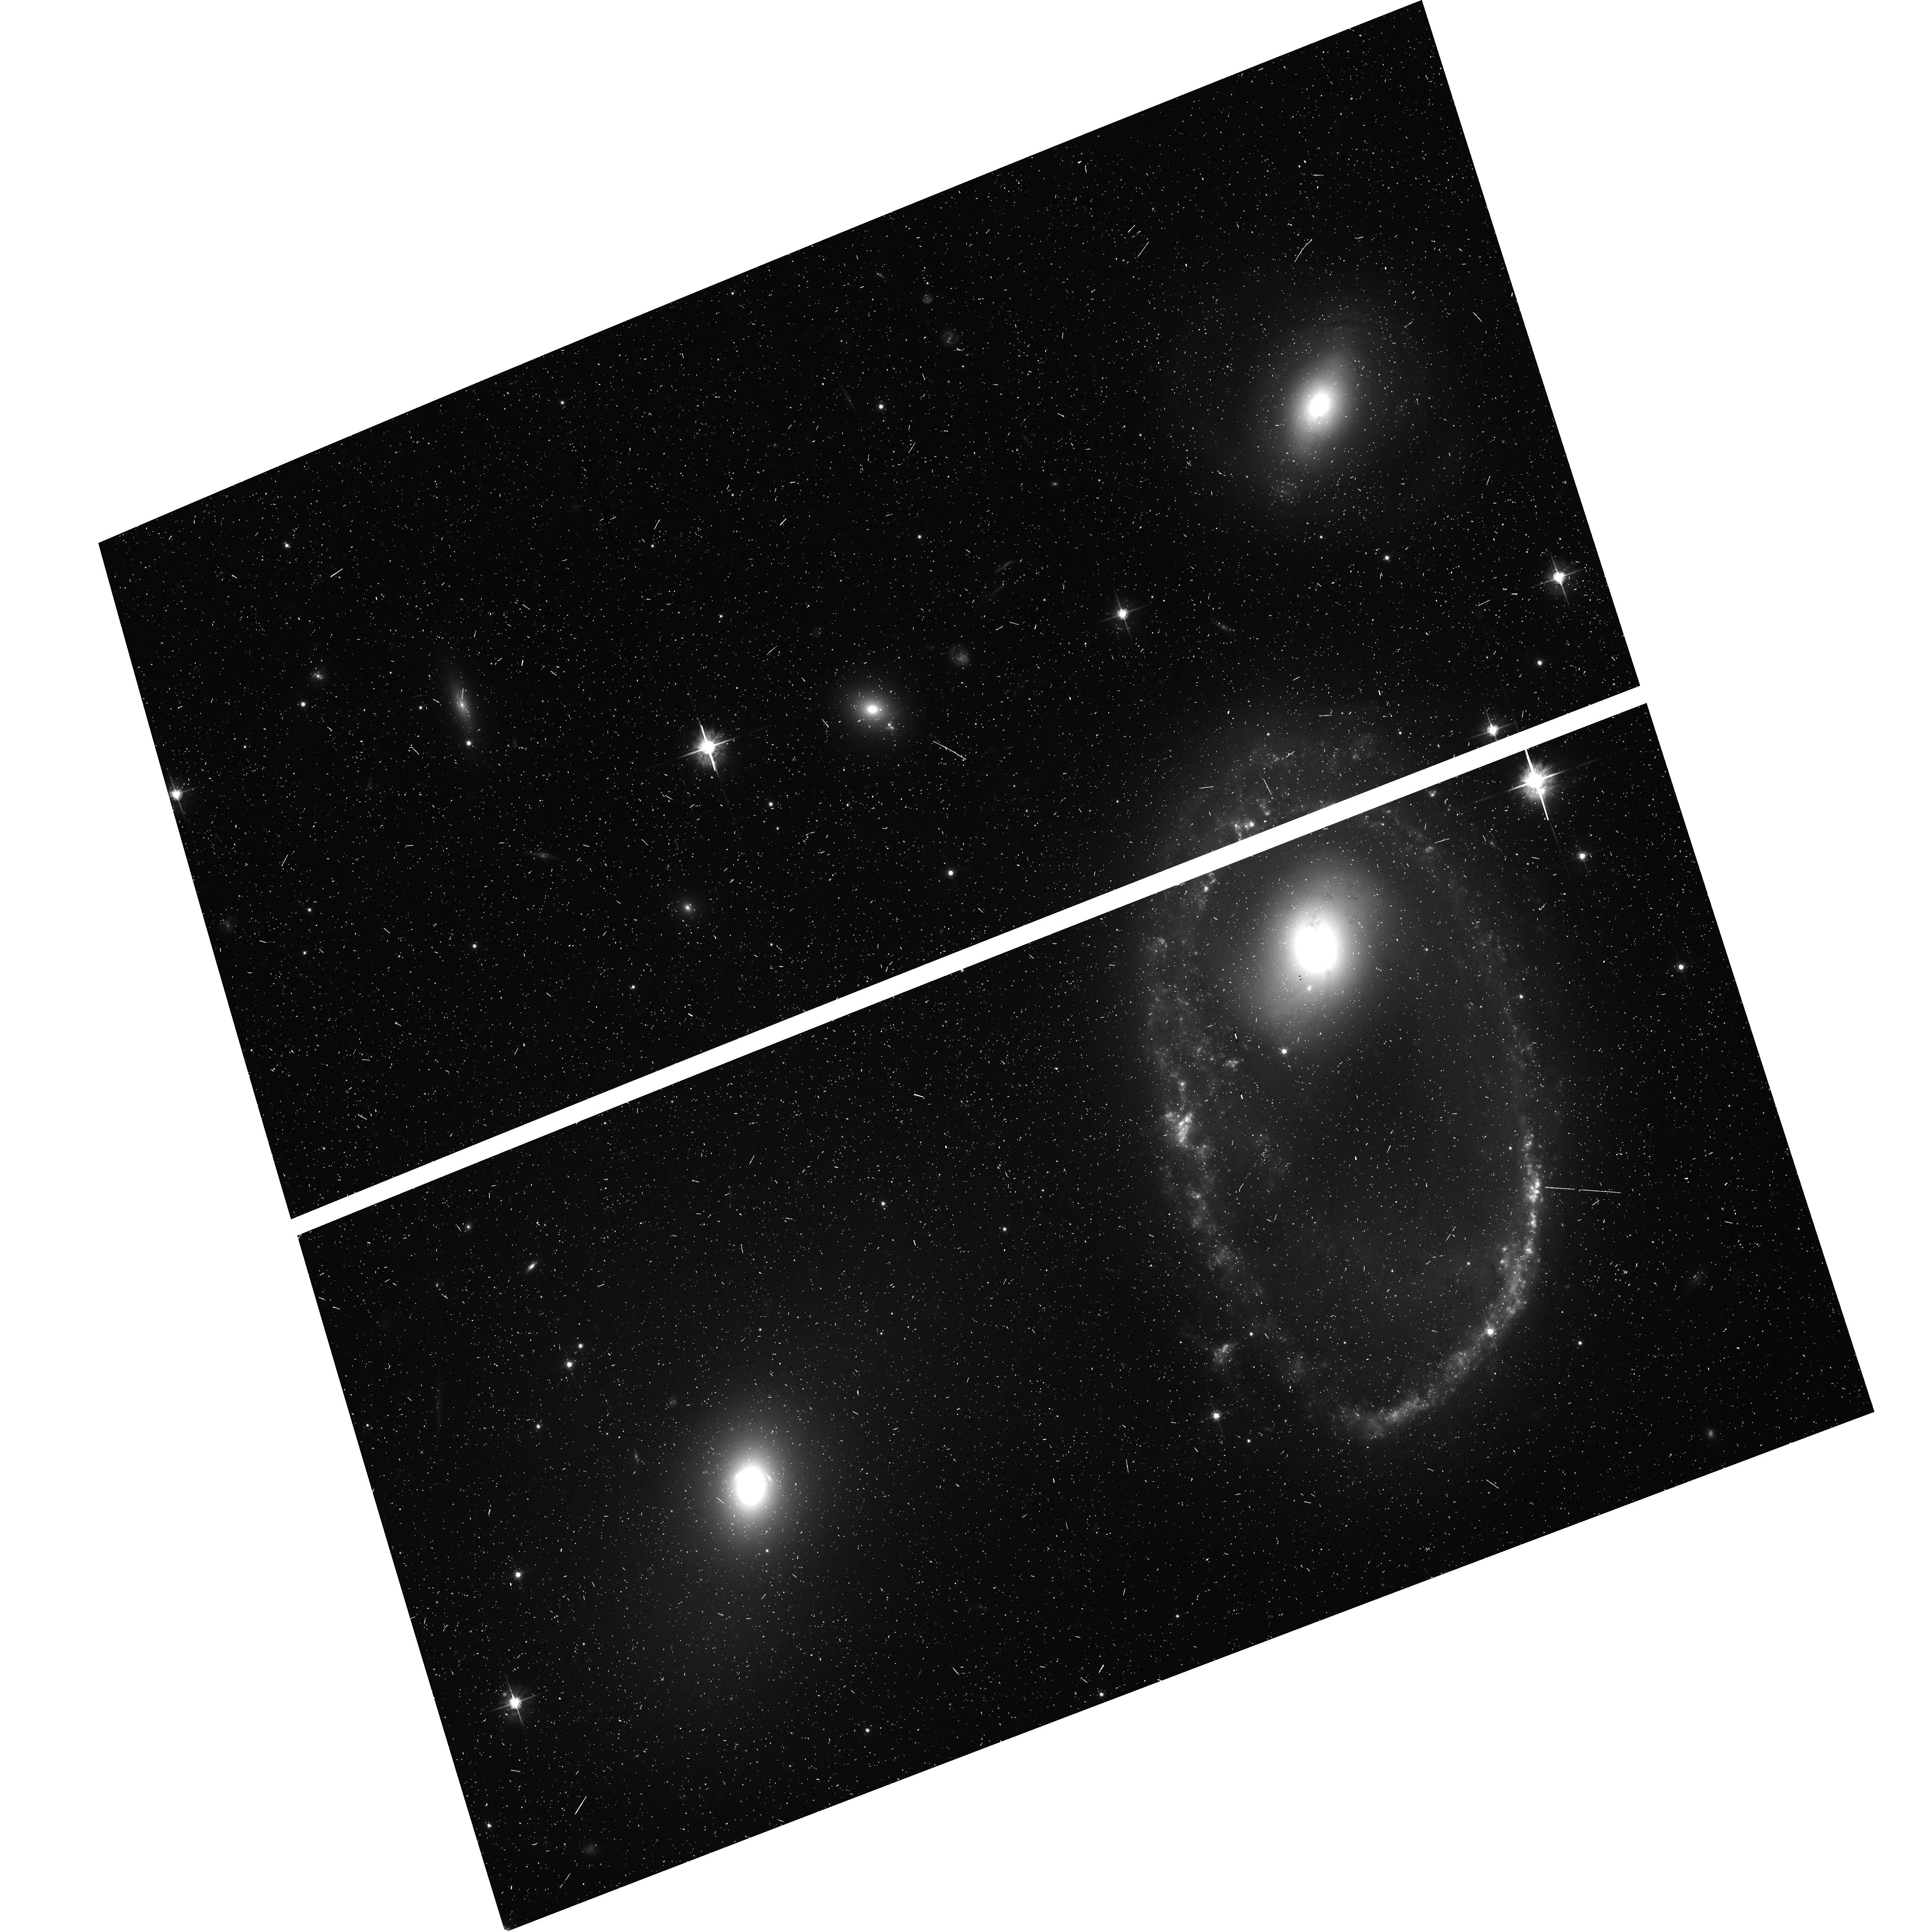
Target: AM0644-741-D15
Instrument: ACS/WFC
Filter: F625W
Exposure: 9 min
Observation ID: hst_9983_01_acs_wfc_f625w_j8my01

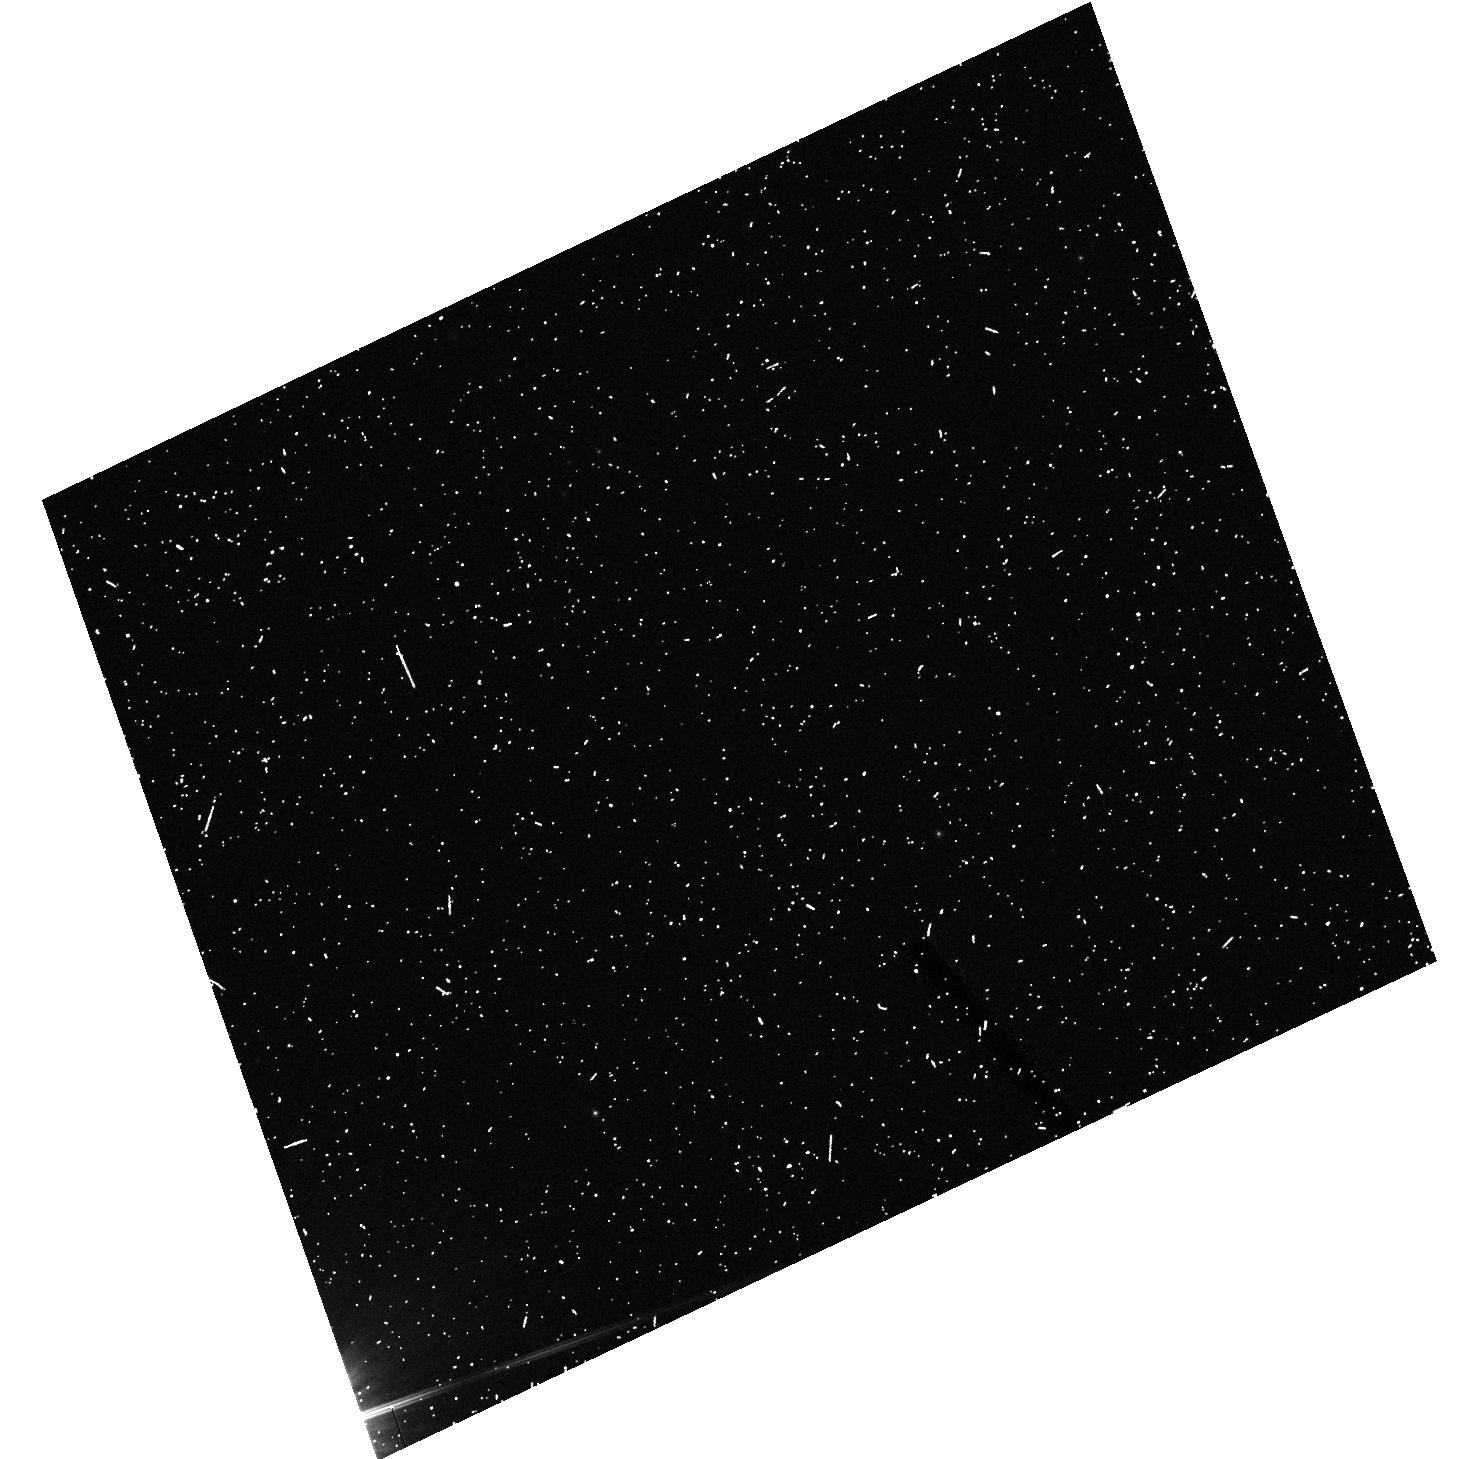
Target: field at RA 100.831°, Dec -74.234°
Instrument: ACS/HRC
Filter: F606W
Exposure: 7 min
Observation ID: hst_9983_04_acs_hrc_f606w_j8my04

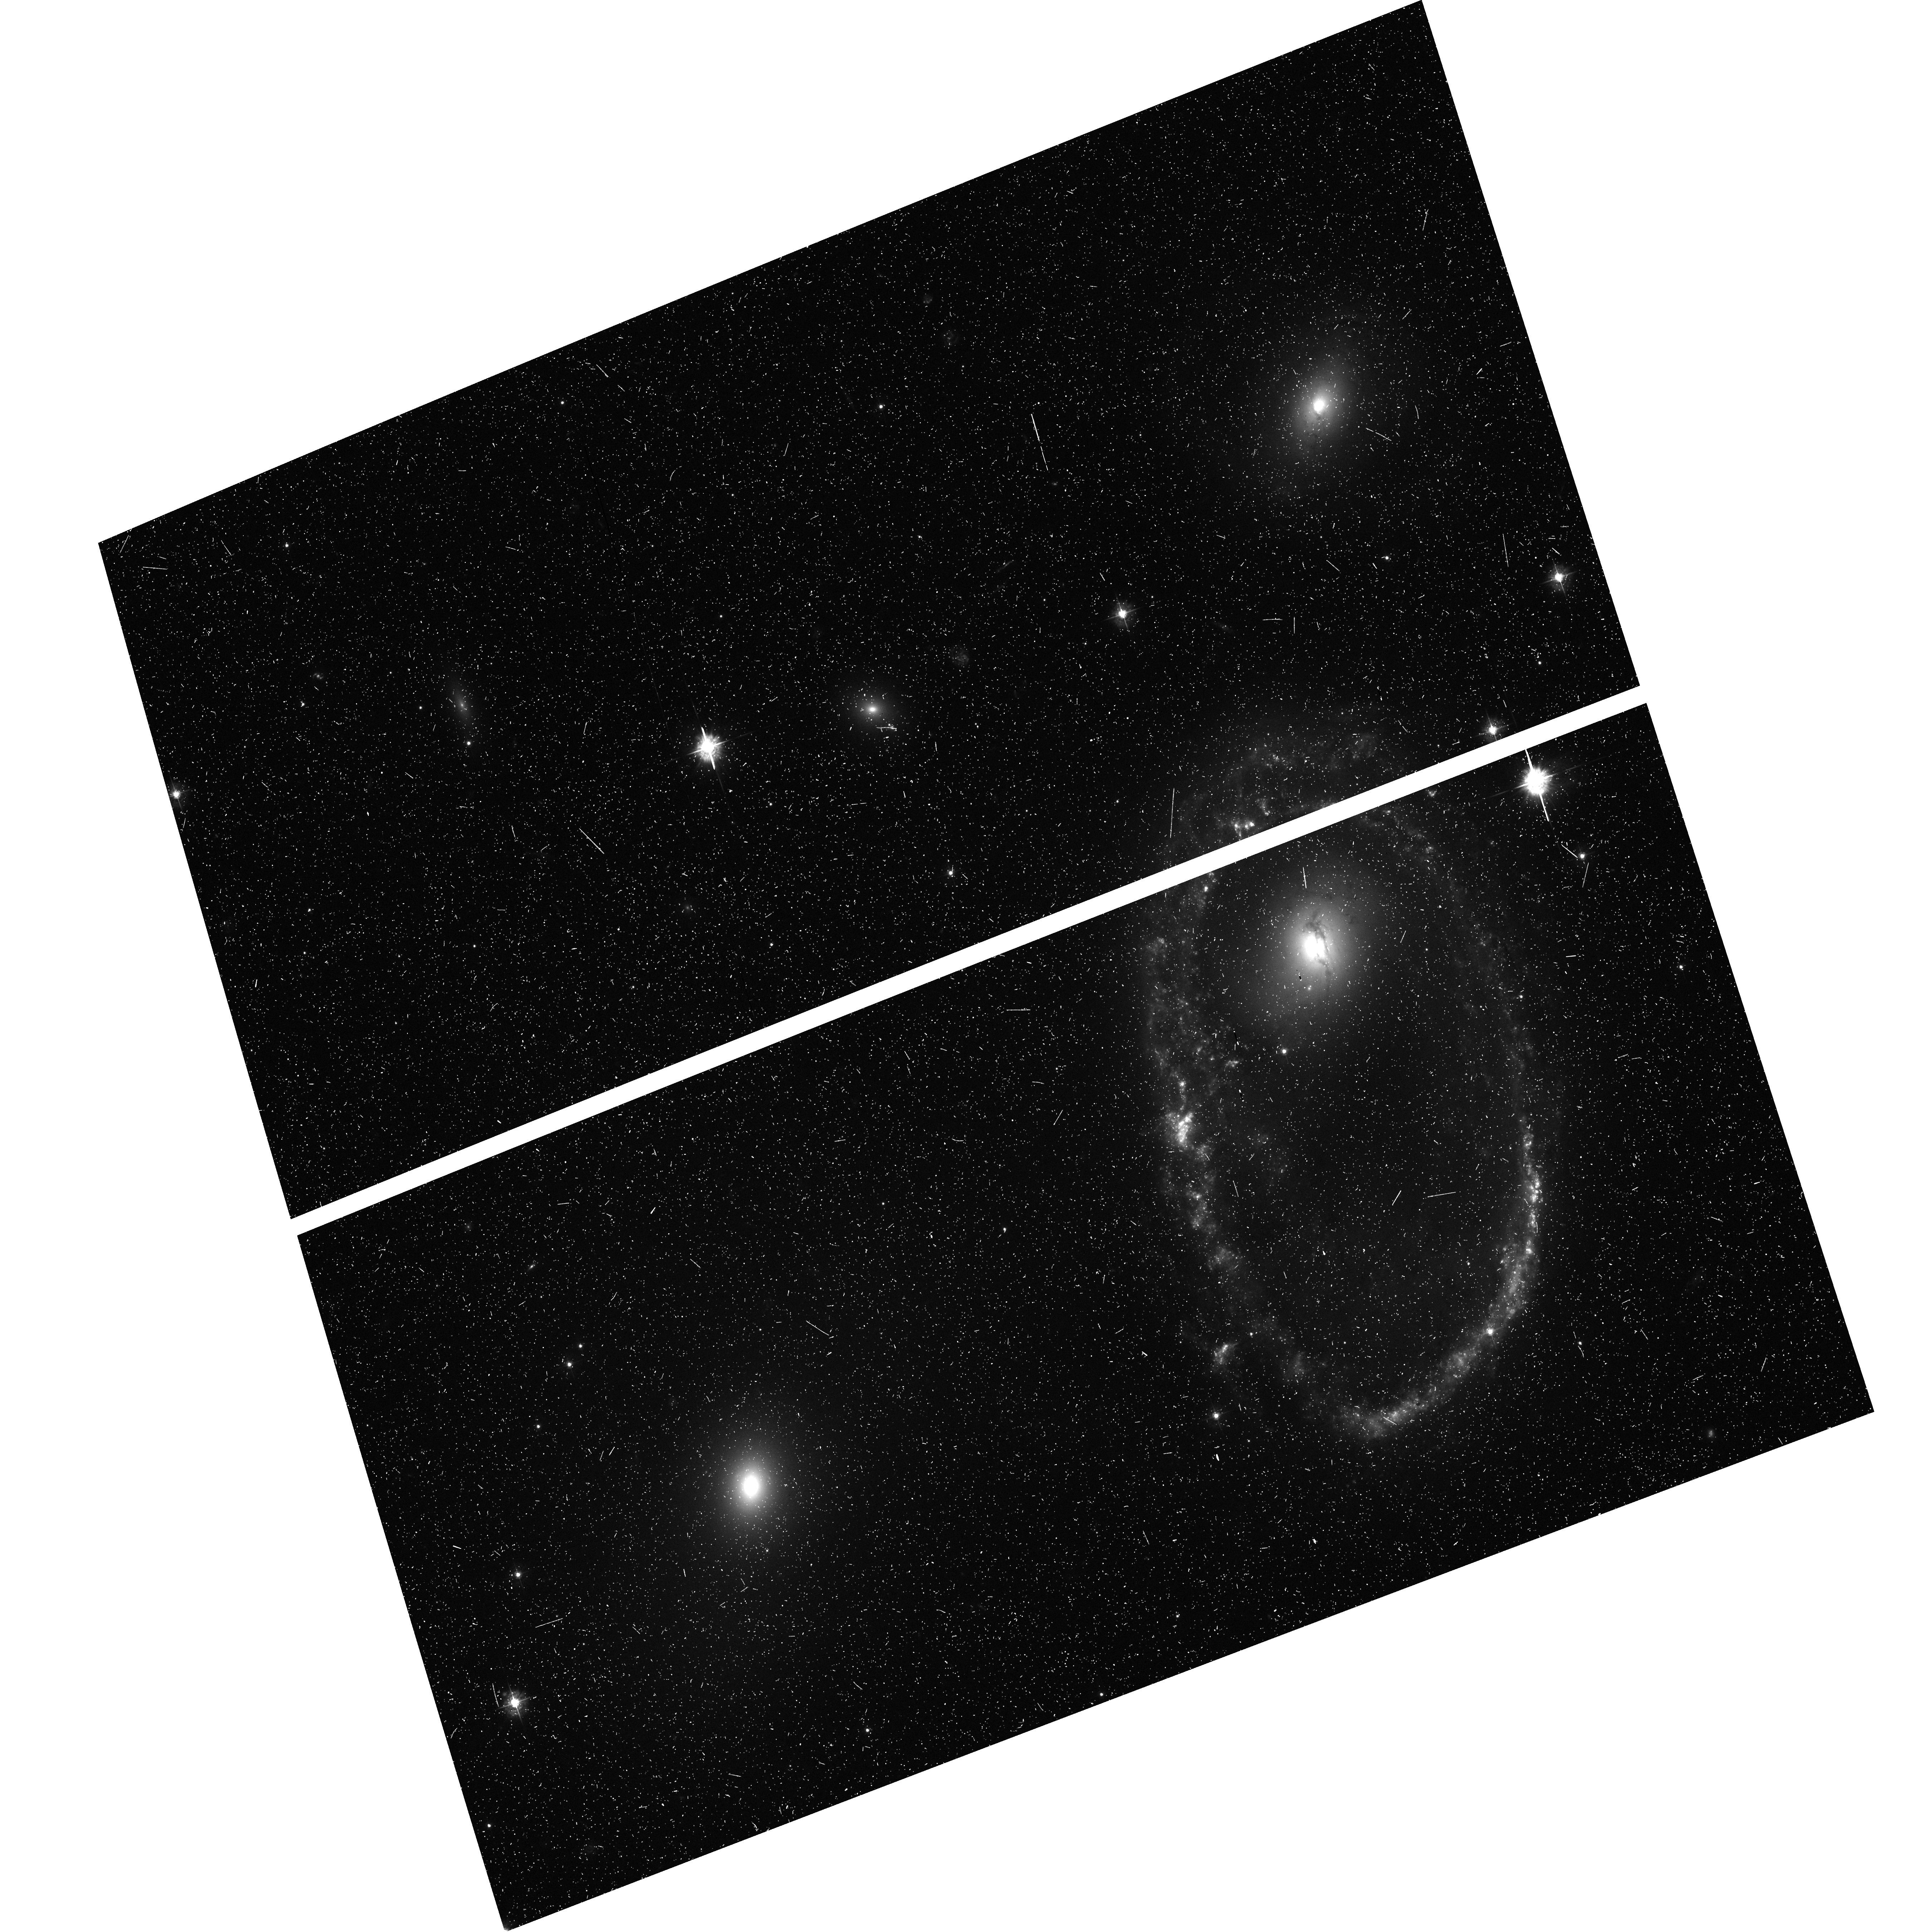
Target: AM0644-741-D15
Instrument: ACS/WFC
Filter: F435W
Exposure: 23 min
Observation ID: hst_9983_01_acs_wfc_f435w_j8my01

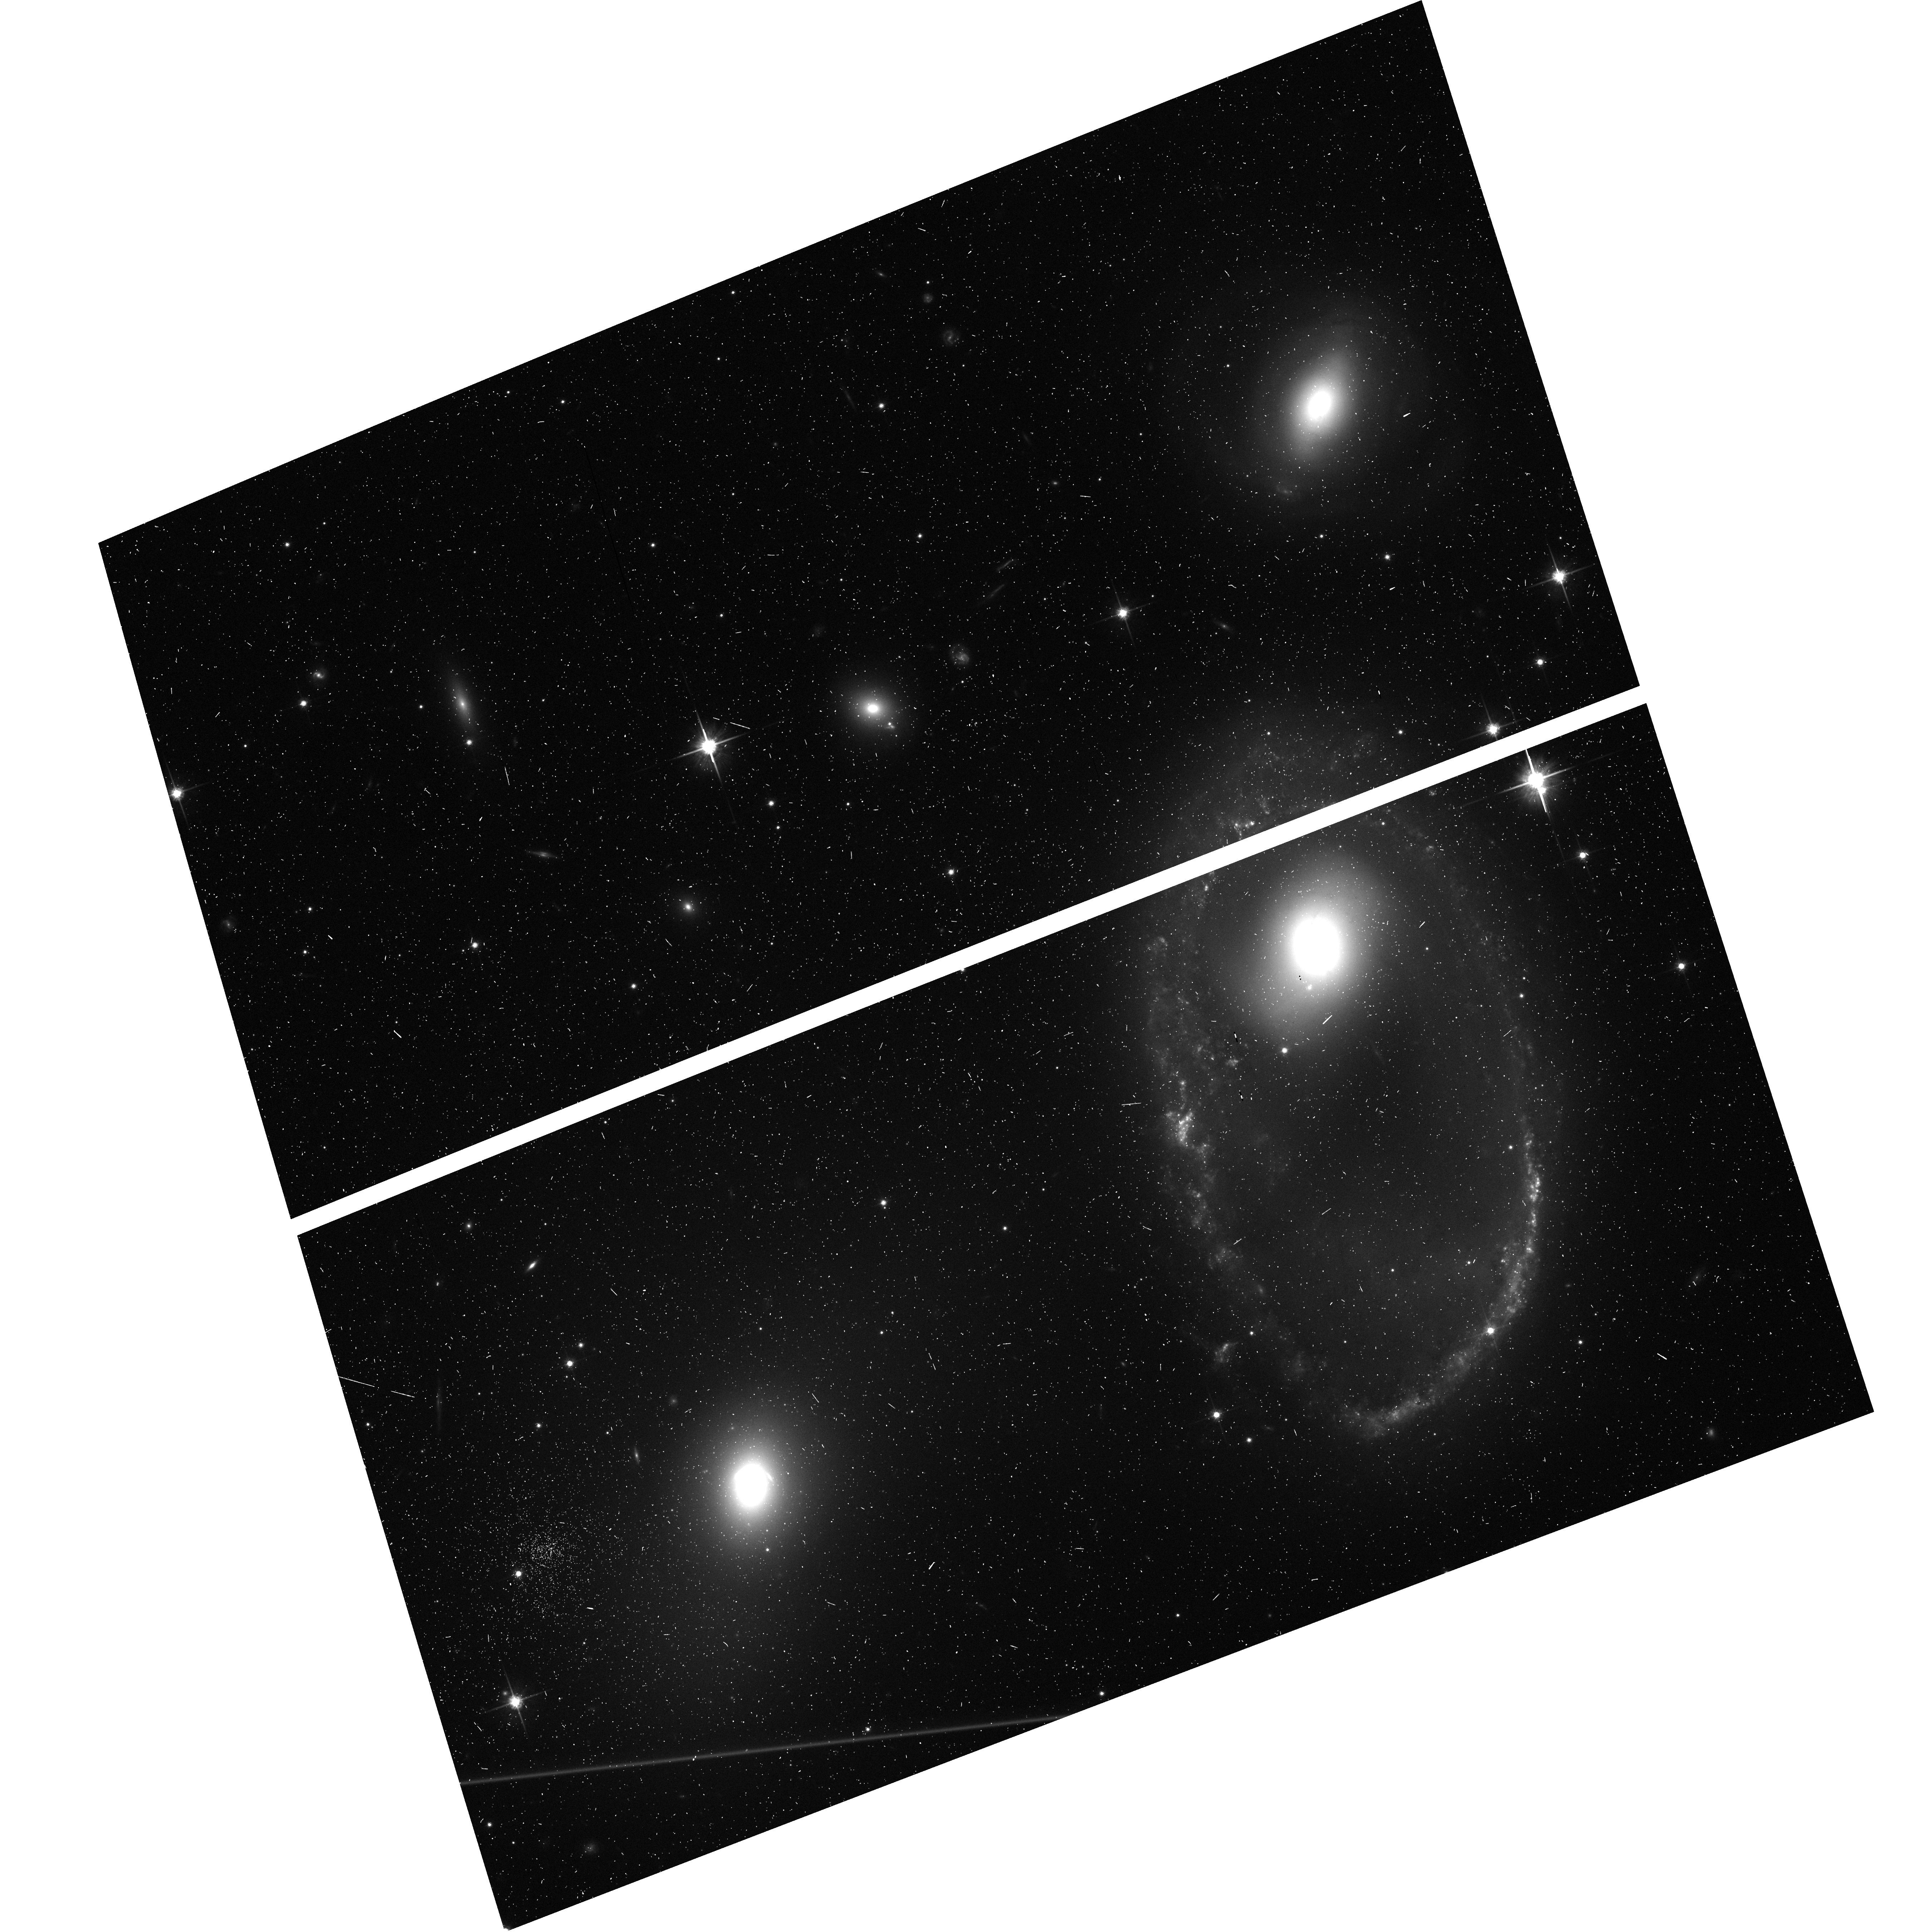
Target: AM0644-741-D15
Instrument: ACS/WFC
Filter: F814W
Exposure: 7 min
Observation ID: hst_9983_02_acs_wfc_f814w_j8my02

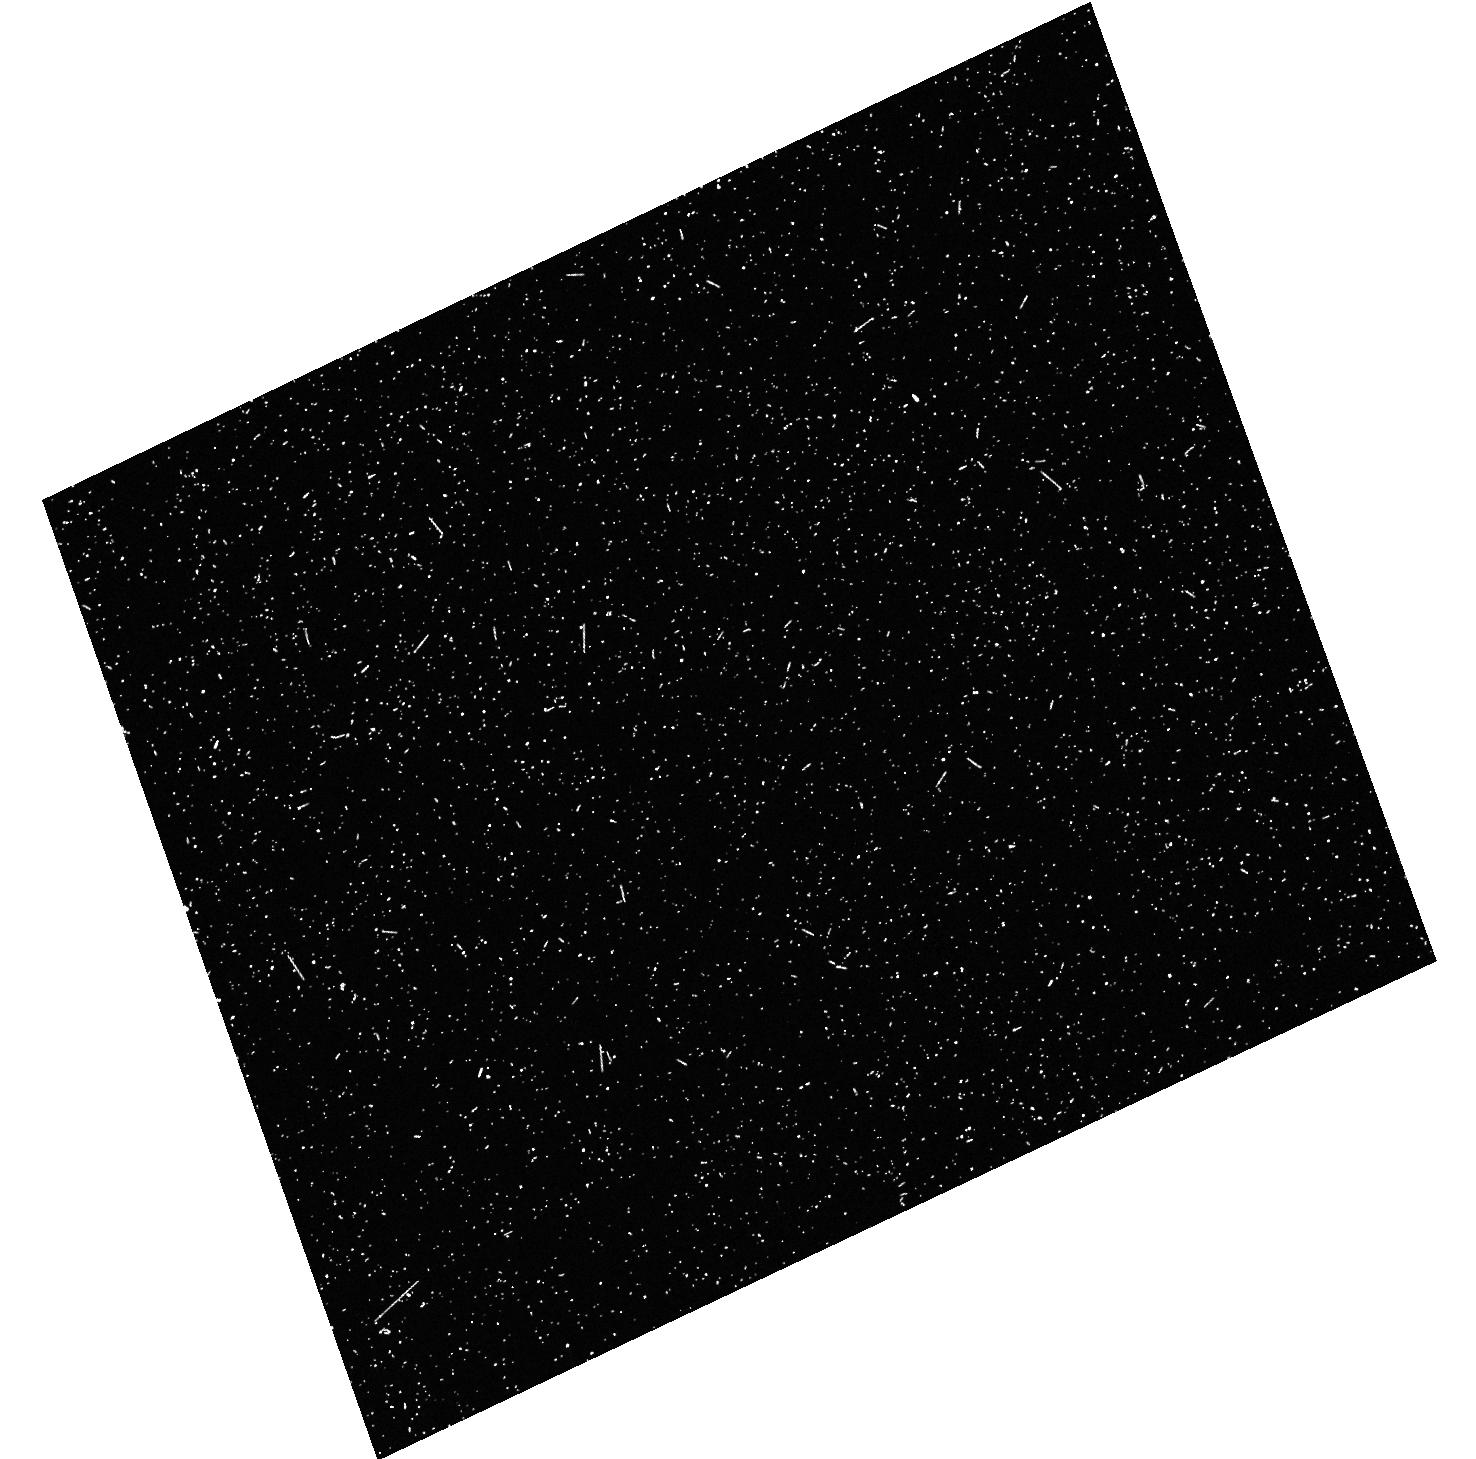
Target: field at RA 100.831°, Dec -74.234°
Instrument: ACS/HRC
Filter: F220W
Exposure: 22 min
Observation ID: hst_9983_03_acs_hrc_f220w_j8my03

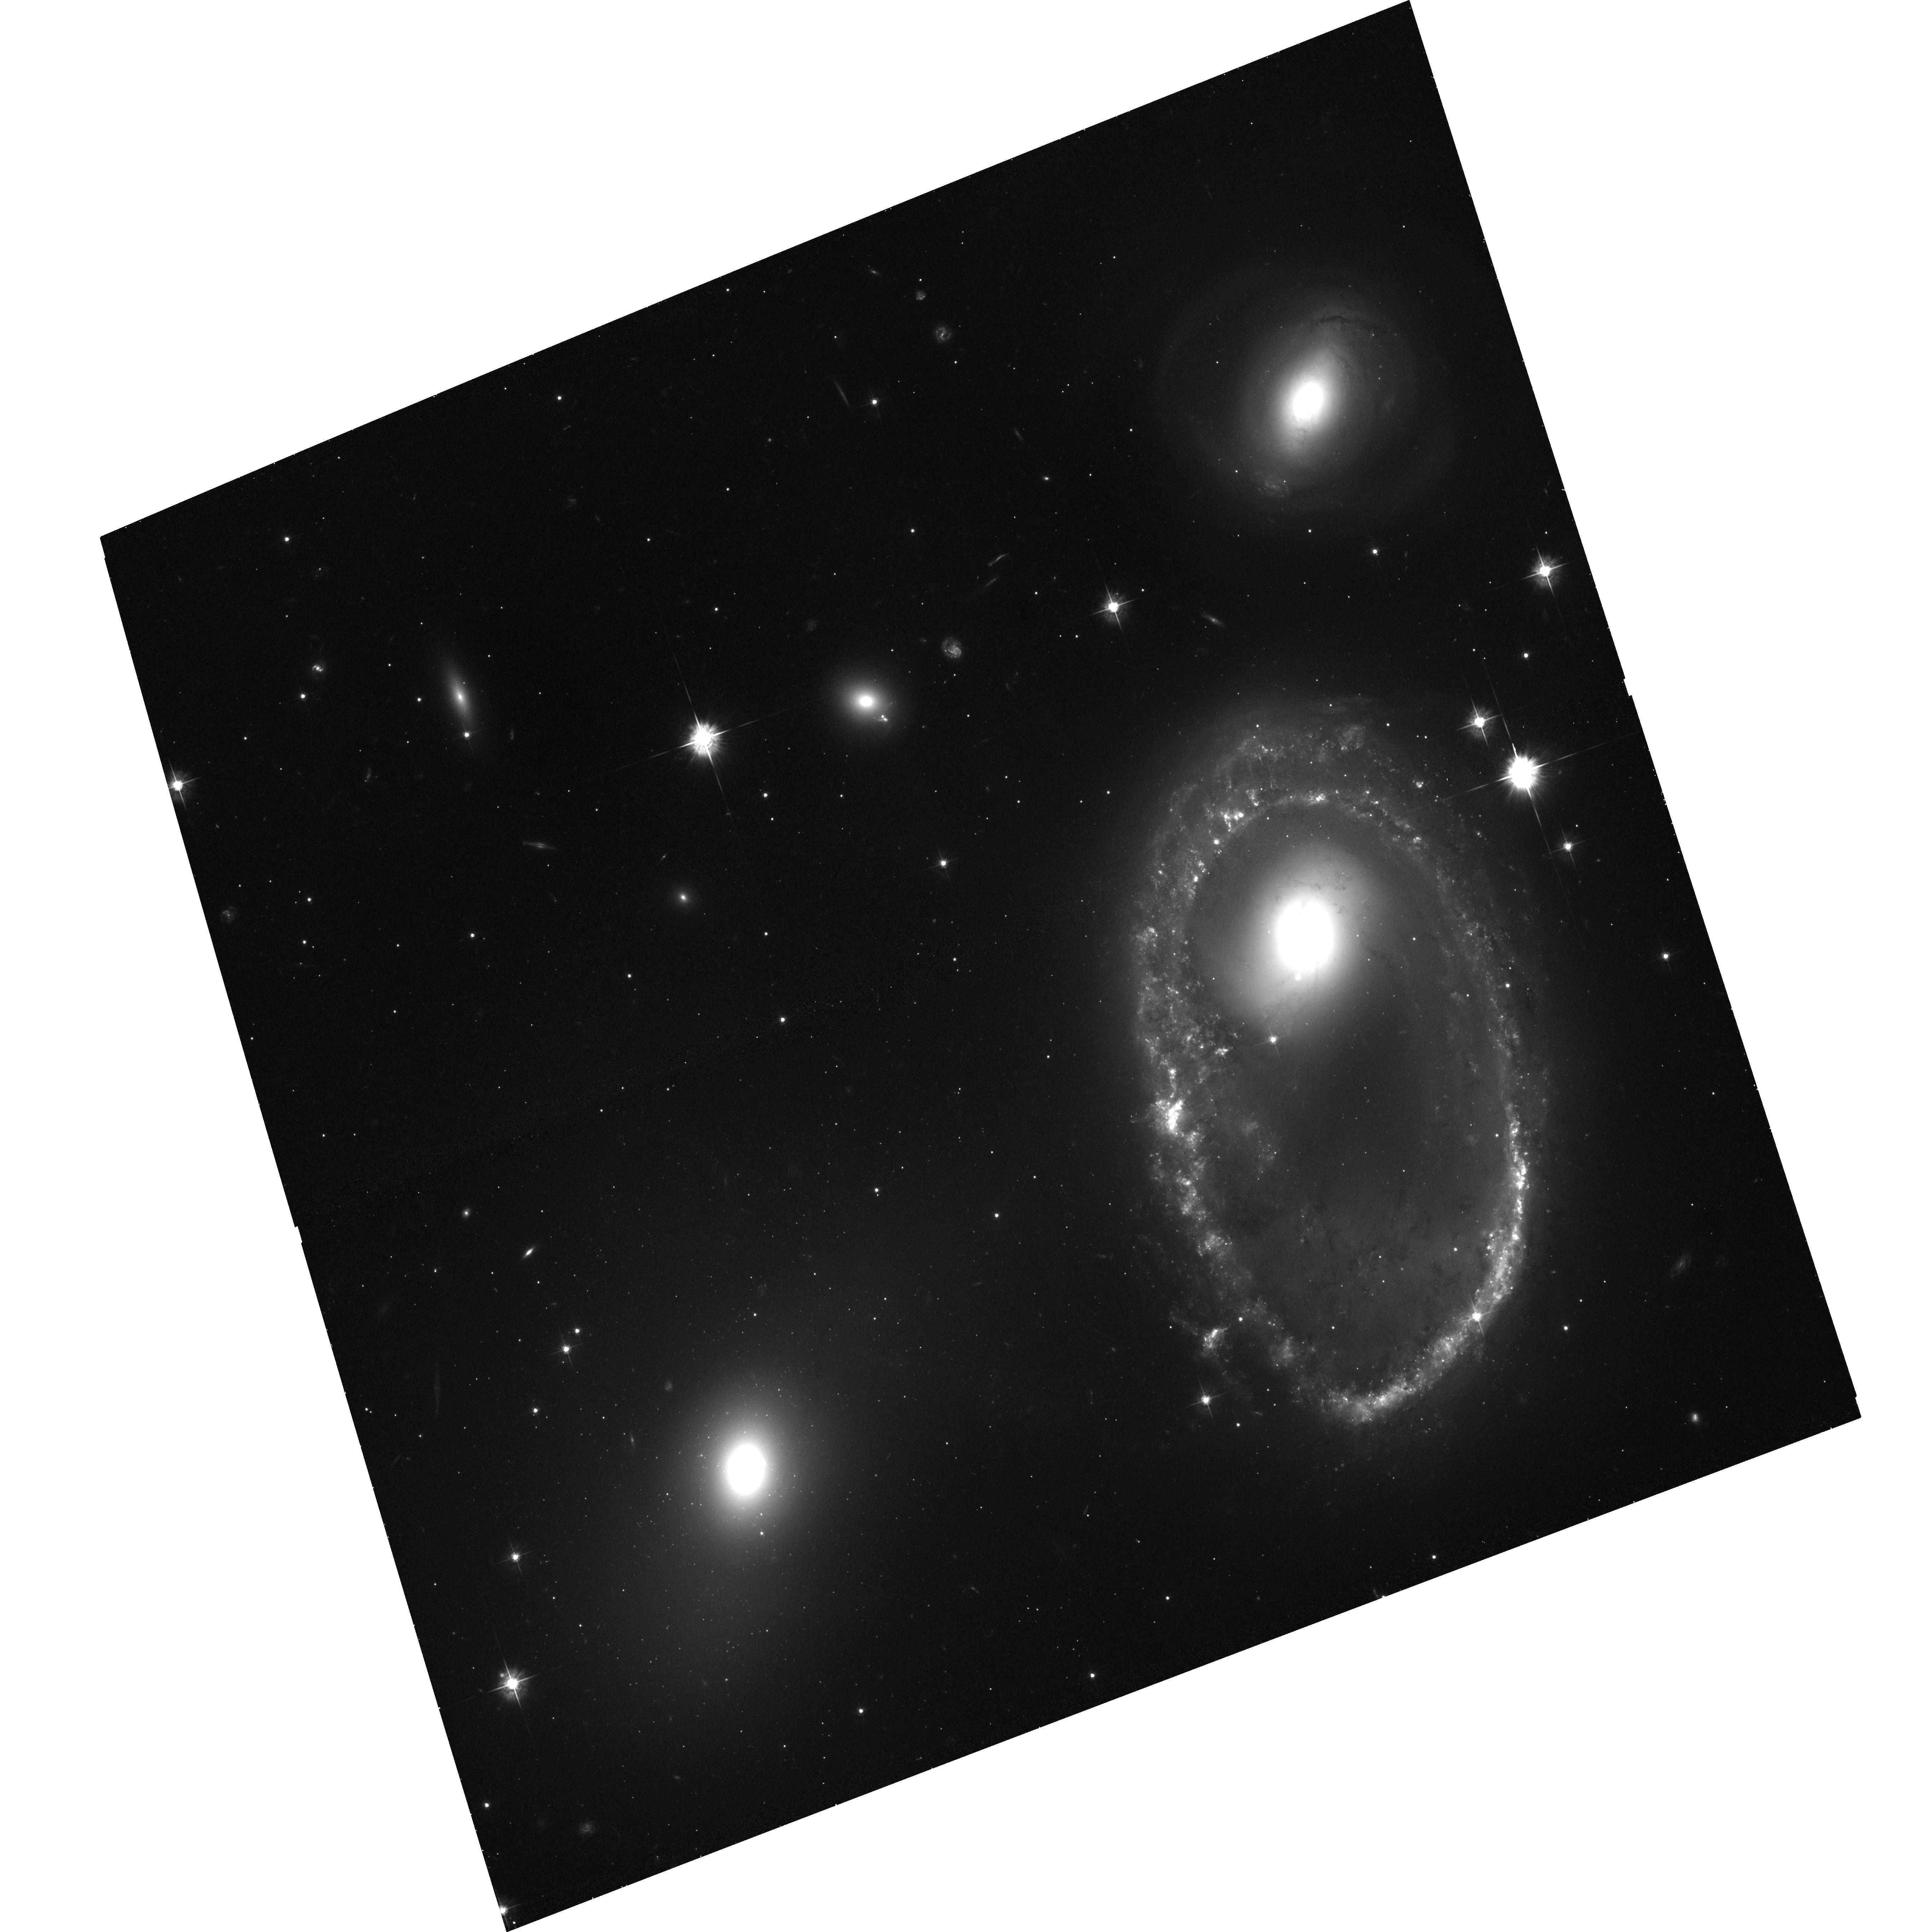
Target: AM0644-741-D15
Instrument: ACS/WFC
Filter: F555W
Exposure: 37 min
Observation ID: hst_9983_05_acs_wfc_f555w_j8my05

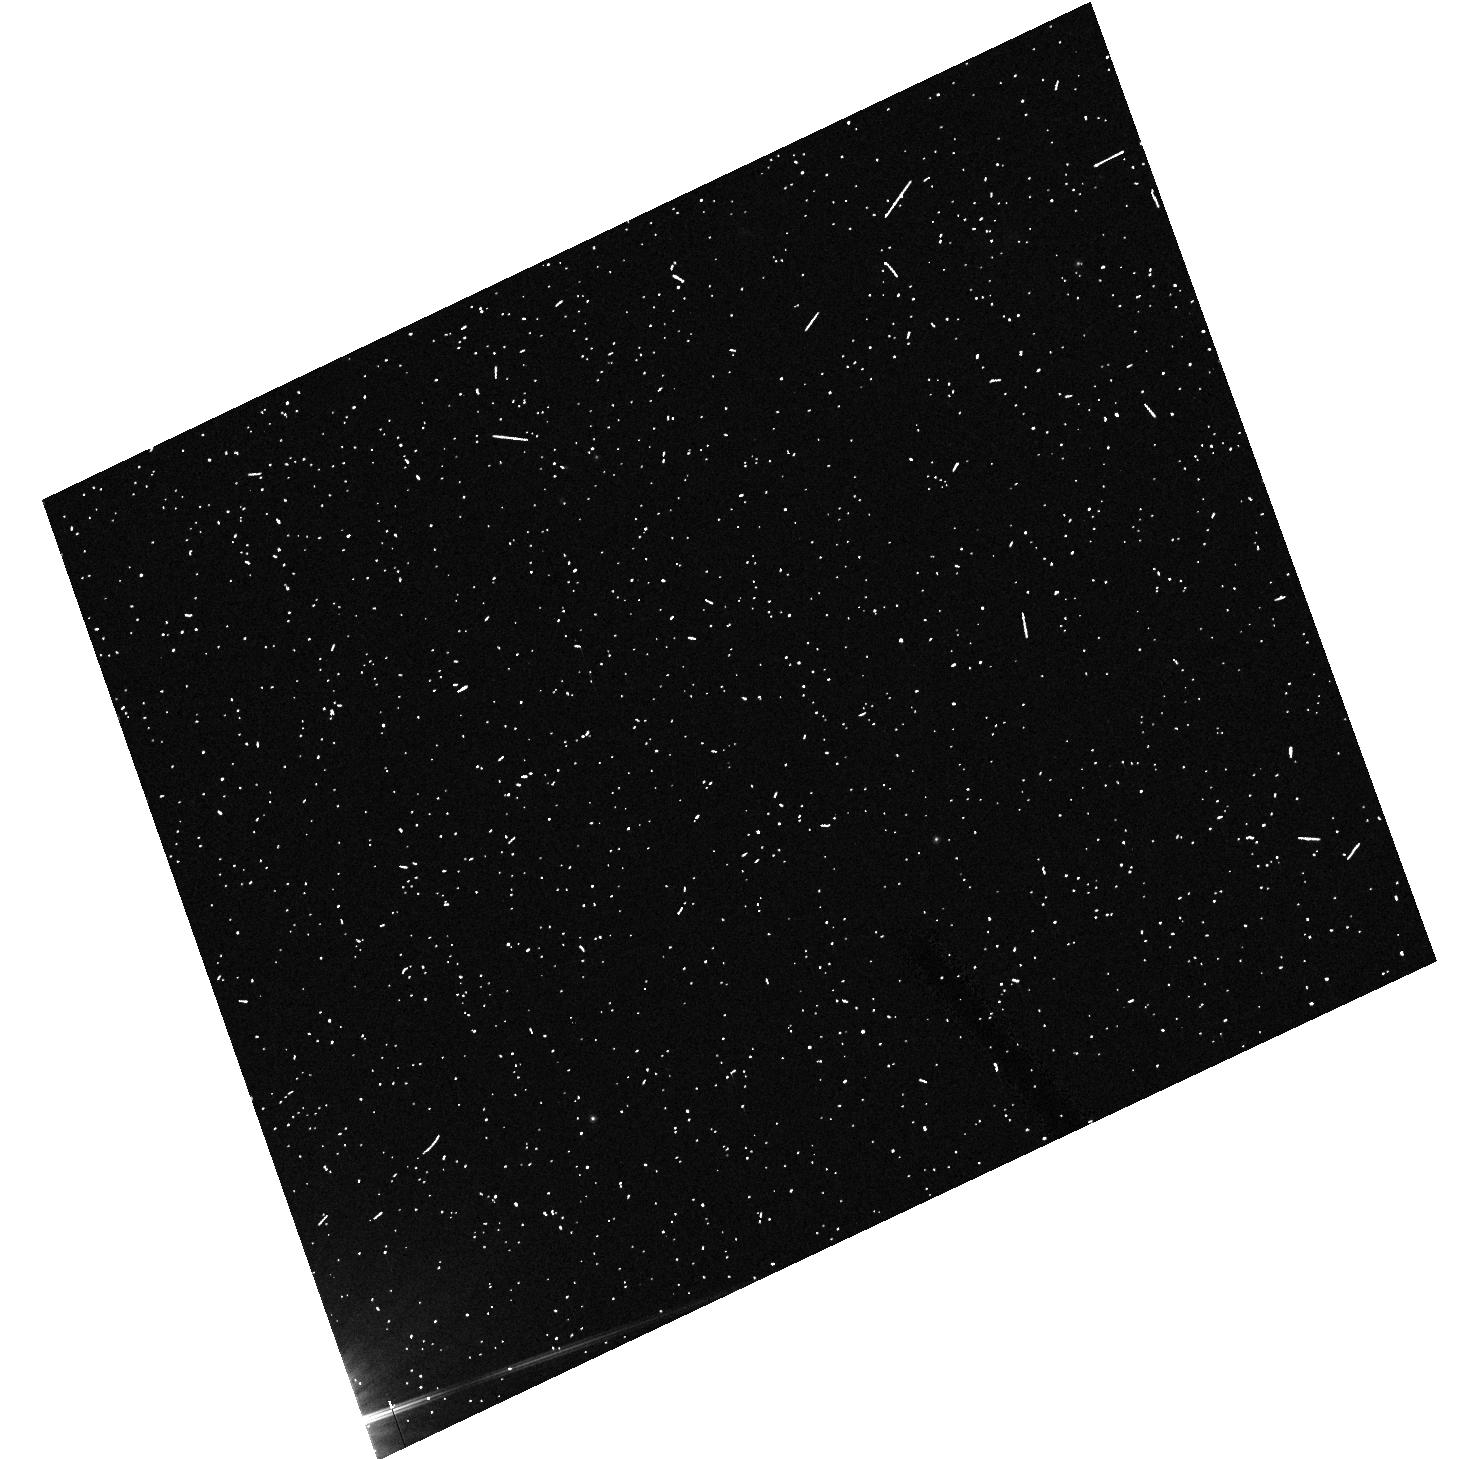
Target: field at RA 100.831°, Dec -74.234°
Instrument: ACS/HRC
Filter: F606W
Exposure: 7 min
Observation ID: hst_9983_03_acs_hrc_f606w_j8my03

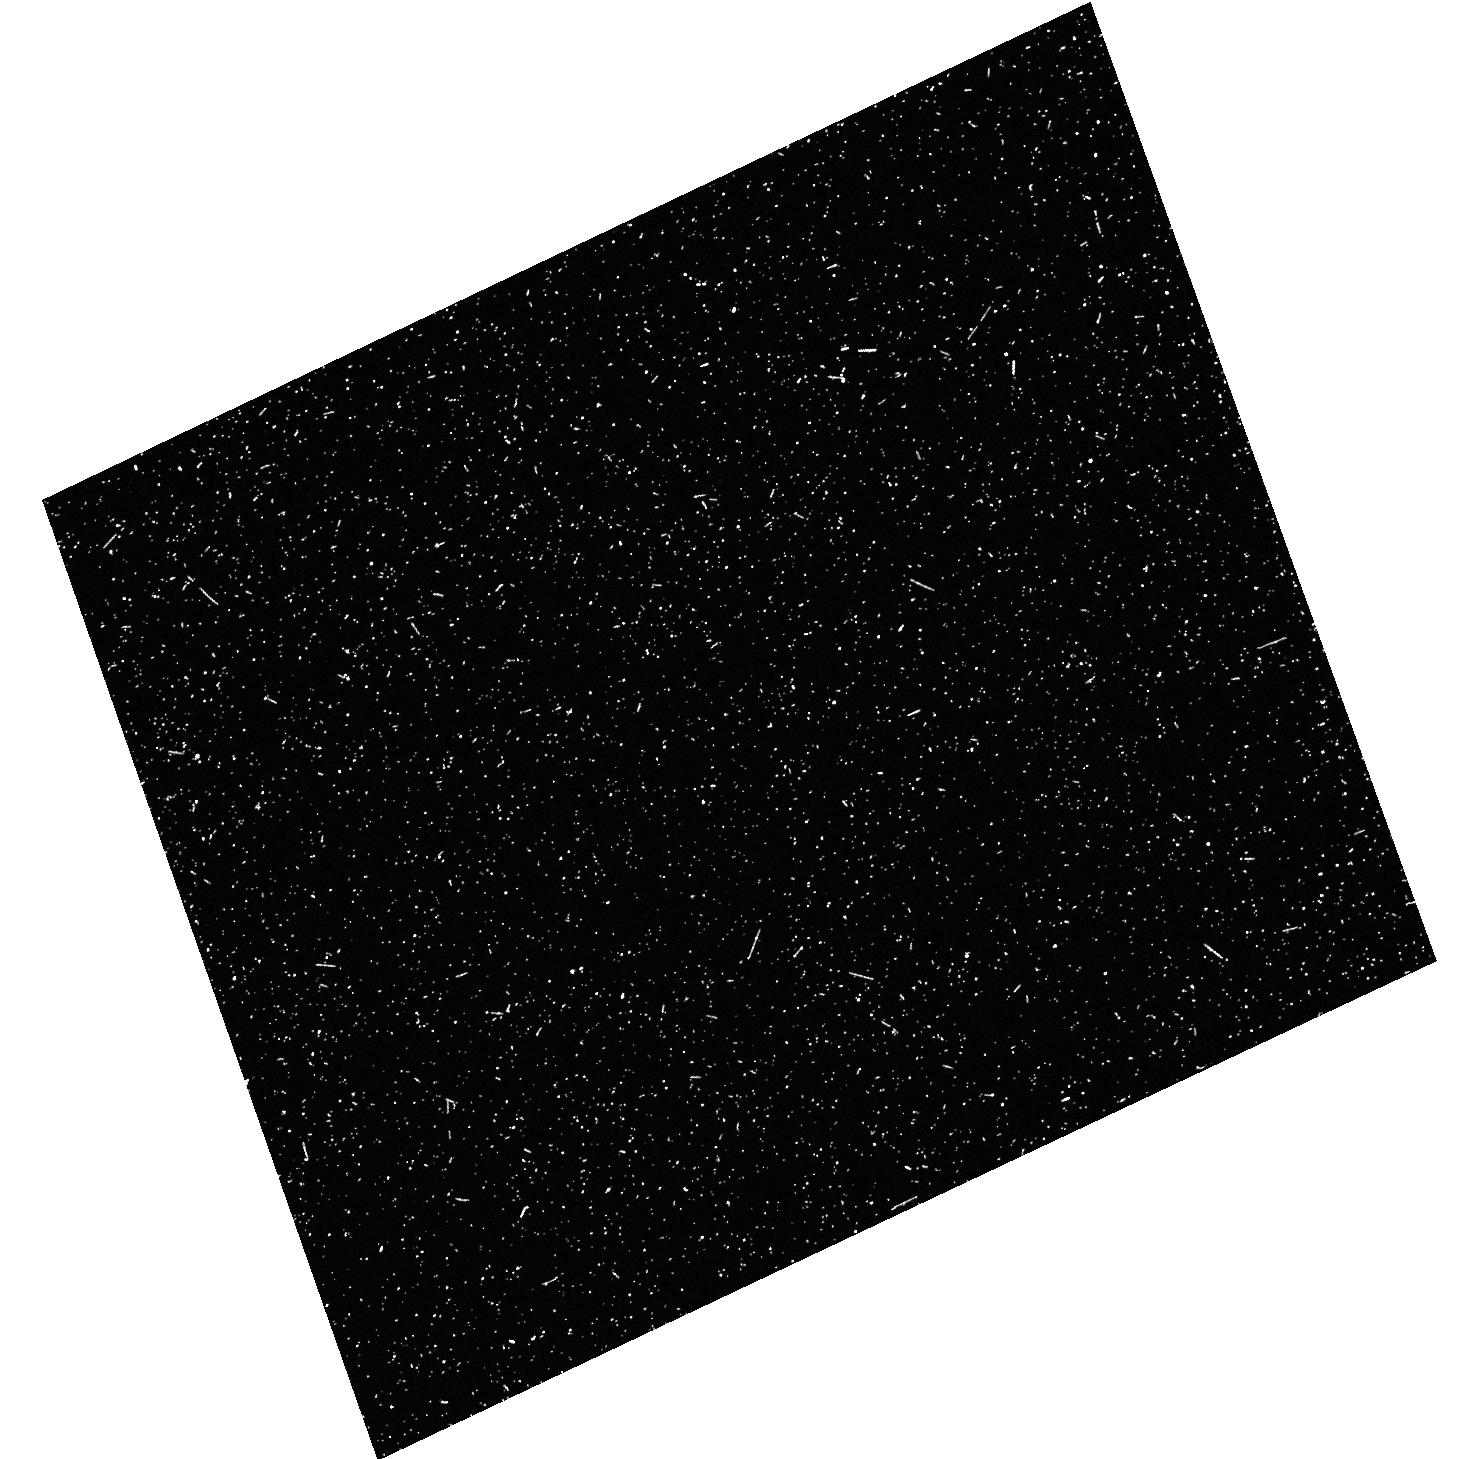
Target: field at RA 100.831°, Dec -74.234°
Instrument: ACS/HRC
Filter: F220W
Exposure: 22 min
Observation ID: hst_9983_04_acs_hrc_f220w_j8my04

Hubble Heritage Observations of Ring Galaxy AM0644-741 (PI: Noll, Keith S.)

Ring galaxies are an aesthetically captivating galactic/inter-galactic phenomenon which HST is exceptionally qualified to observe. AM0644-741, the Lindsay-Shapley ring galaxy, will be observed as part of the Hubble Heritage Project. The Cartwheel galaxy (AM0035-335) is similar in shape and morphology to AM0644-741, but the Cartwheel's ring has a smaller angular scale on the sky and is about 50% further away. With a larger apparent size not completely capturable in a single WFPC2 pointing, about 30% better absolute spatial resolution should be achievable with AM0644-741 compared with the Cartwheel. AM0644-741 and two companion galaxies (including a candidate impactor) fits within a single rough ACS pointing. The ring itself represents a relatively brief but important transient evolutionary stage in only a small fraction of galaxies in the universe. It is believed that rings such as found in AM0035-335 and AM0644-741 are likely produced after a collision between two or more galaxies with a relatively narrow range of encounter velocities, relative masses, and impact parameters. If the encounter is outside of this parameter space, other unique tidal features can be produced, such as tails and mergers. The Cartwheel and AM0644-741 are at roughly similar evolutionary stages. But rings are not uniquely formed from collisions of the type producing the Cartwheel. For example, Hoag's Object represents an apparent ring galaxy likely formed by a different mechanism: complete tidal disruption of a closely orbiting small galaxy around a giant elliptical. In the case of the Cartwheel and the southern ring galaxy AM0644-741, the rings are not entire disrupted galaxies, but probably material from within one of the galaxies which traces the result of a pass-through collision of an intruder galaxy. Indeed, both objects have nearby collision candidates. After passage of the intruder, the remanant velocity of the material is sufficient to continue expansion after closest approach shortly following pass-through, thereby forming a coherent, expanding ring structure. Local conditions in the ring are not the same as before the encounter, so gas and dust resident in the ring can collapse to produce starbursts. If AM0644-741 is so similar to the Cartwheel, then why image it with HST? The aim of the Heritage Project is to provide spectacular HST color images for public release, outreach, and education. AM0644-741 is nearly ideally sized to fit into the ACS/WFC. The Cycle 4 GO 5410 Cartwheel ( http://www.stsci.edu/cgi-bin/get-proposal-info?5410 ) program with WFPC2 was a 3-orbit observation set in only two colors: B (3200 seconds) & I (1800 seconds). Nevertheless, that composite picture has had enduring, wide appeal with the public, and has provided an aesthetic benchmark motivating this target selection. Five orbits in B, V, R, and I with ACS/WFC are to be used to produce a higher signal-to-noise product and provide richer color information at the high angular resolution inherent with HST.